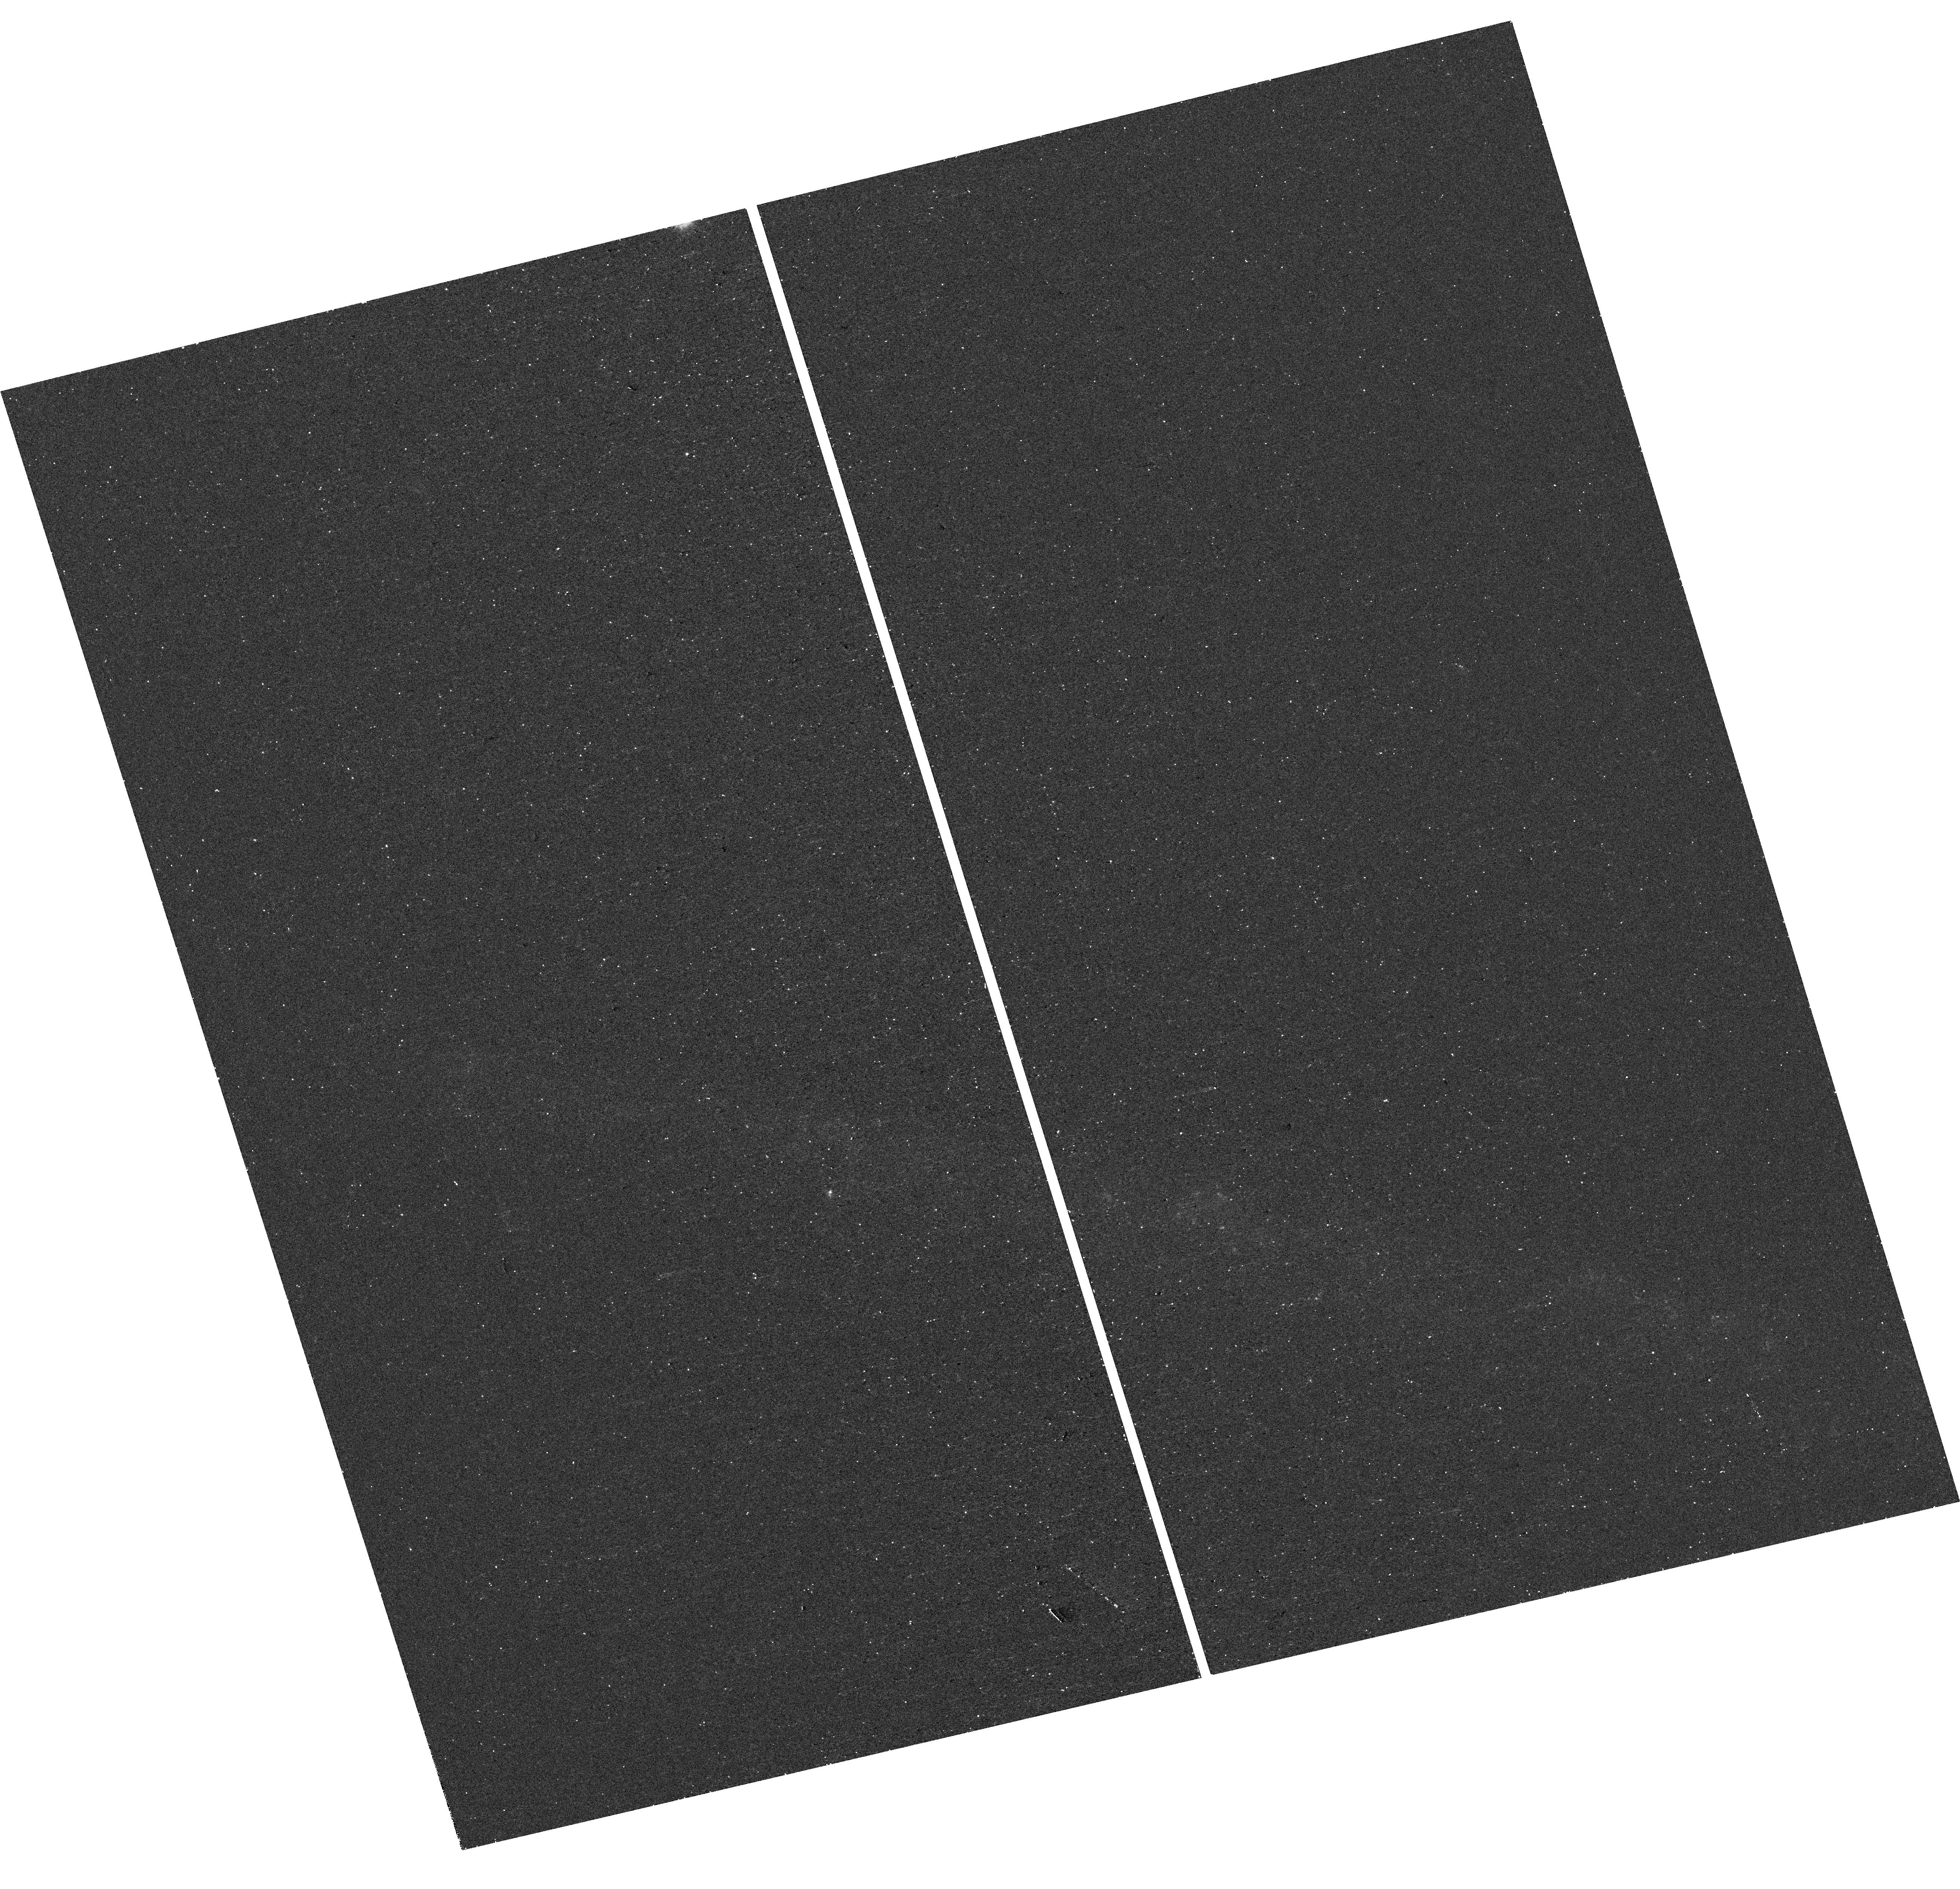
Target: ZTF19AADTTHT
Instrument: WFC3/UVIS
Filter: F275W
Exposure: 20 min
Observation ID: hst_16657_1e_wfc3_uvis_f275w_iep31e

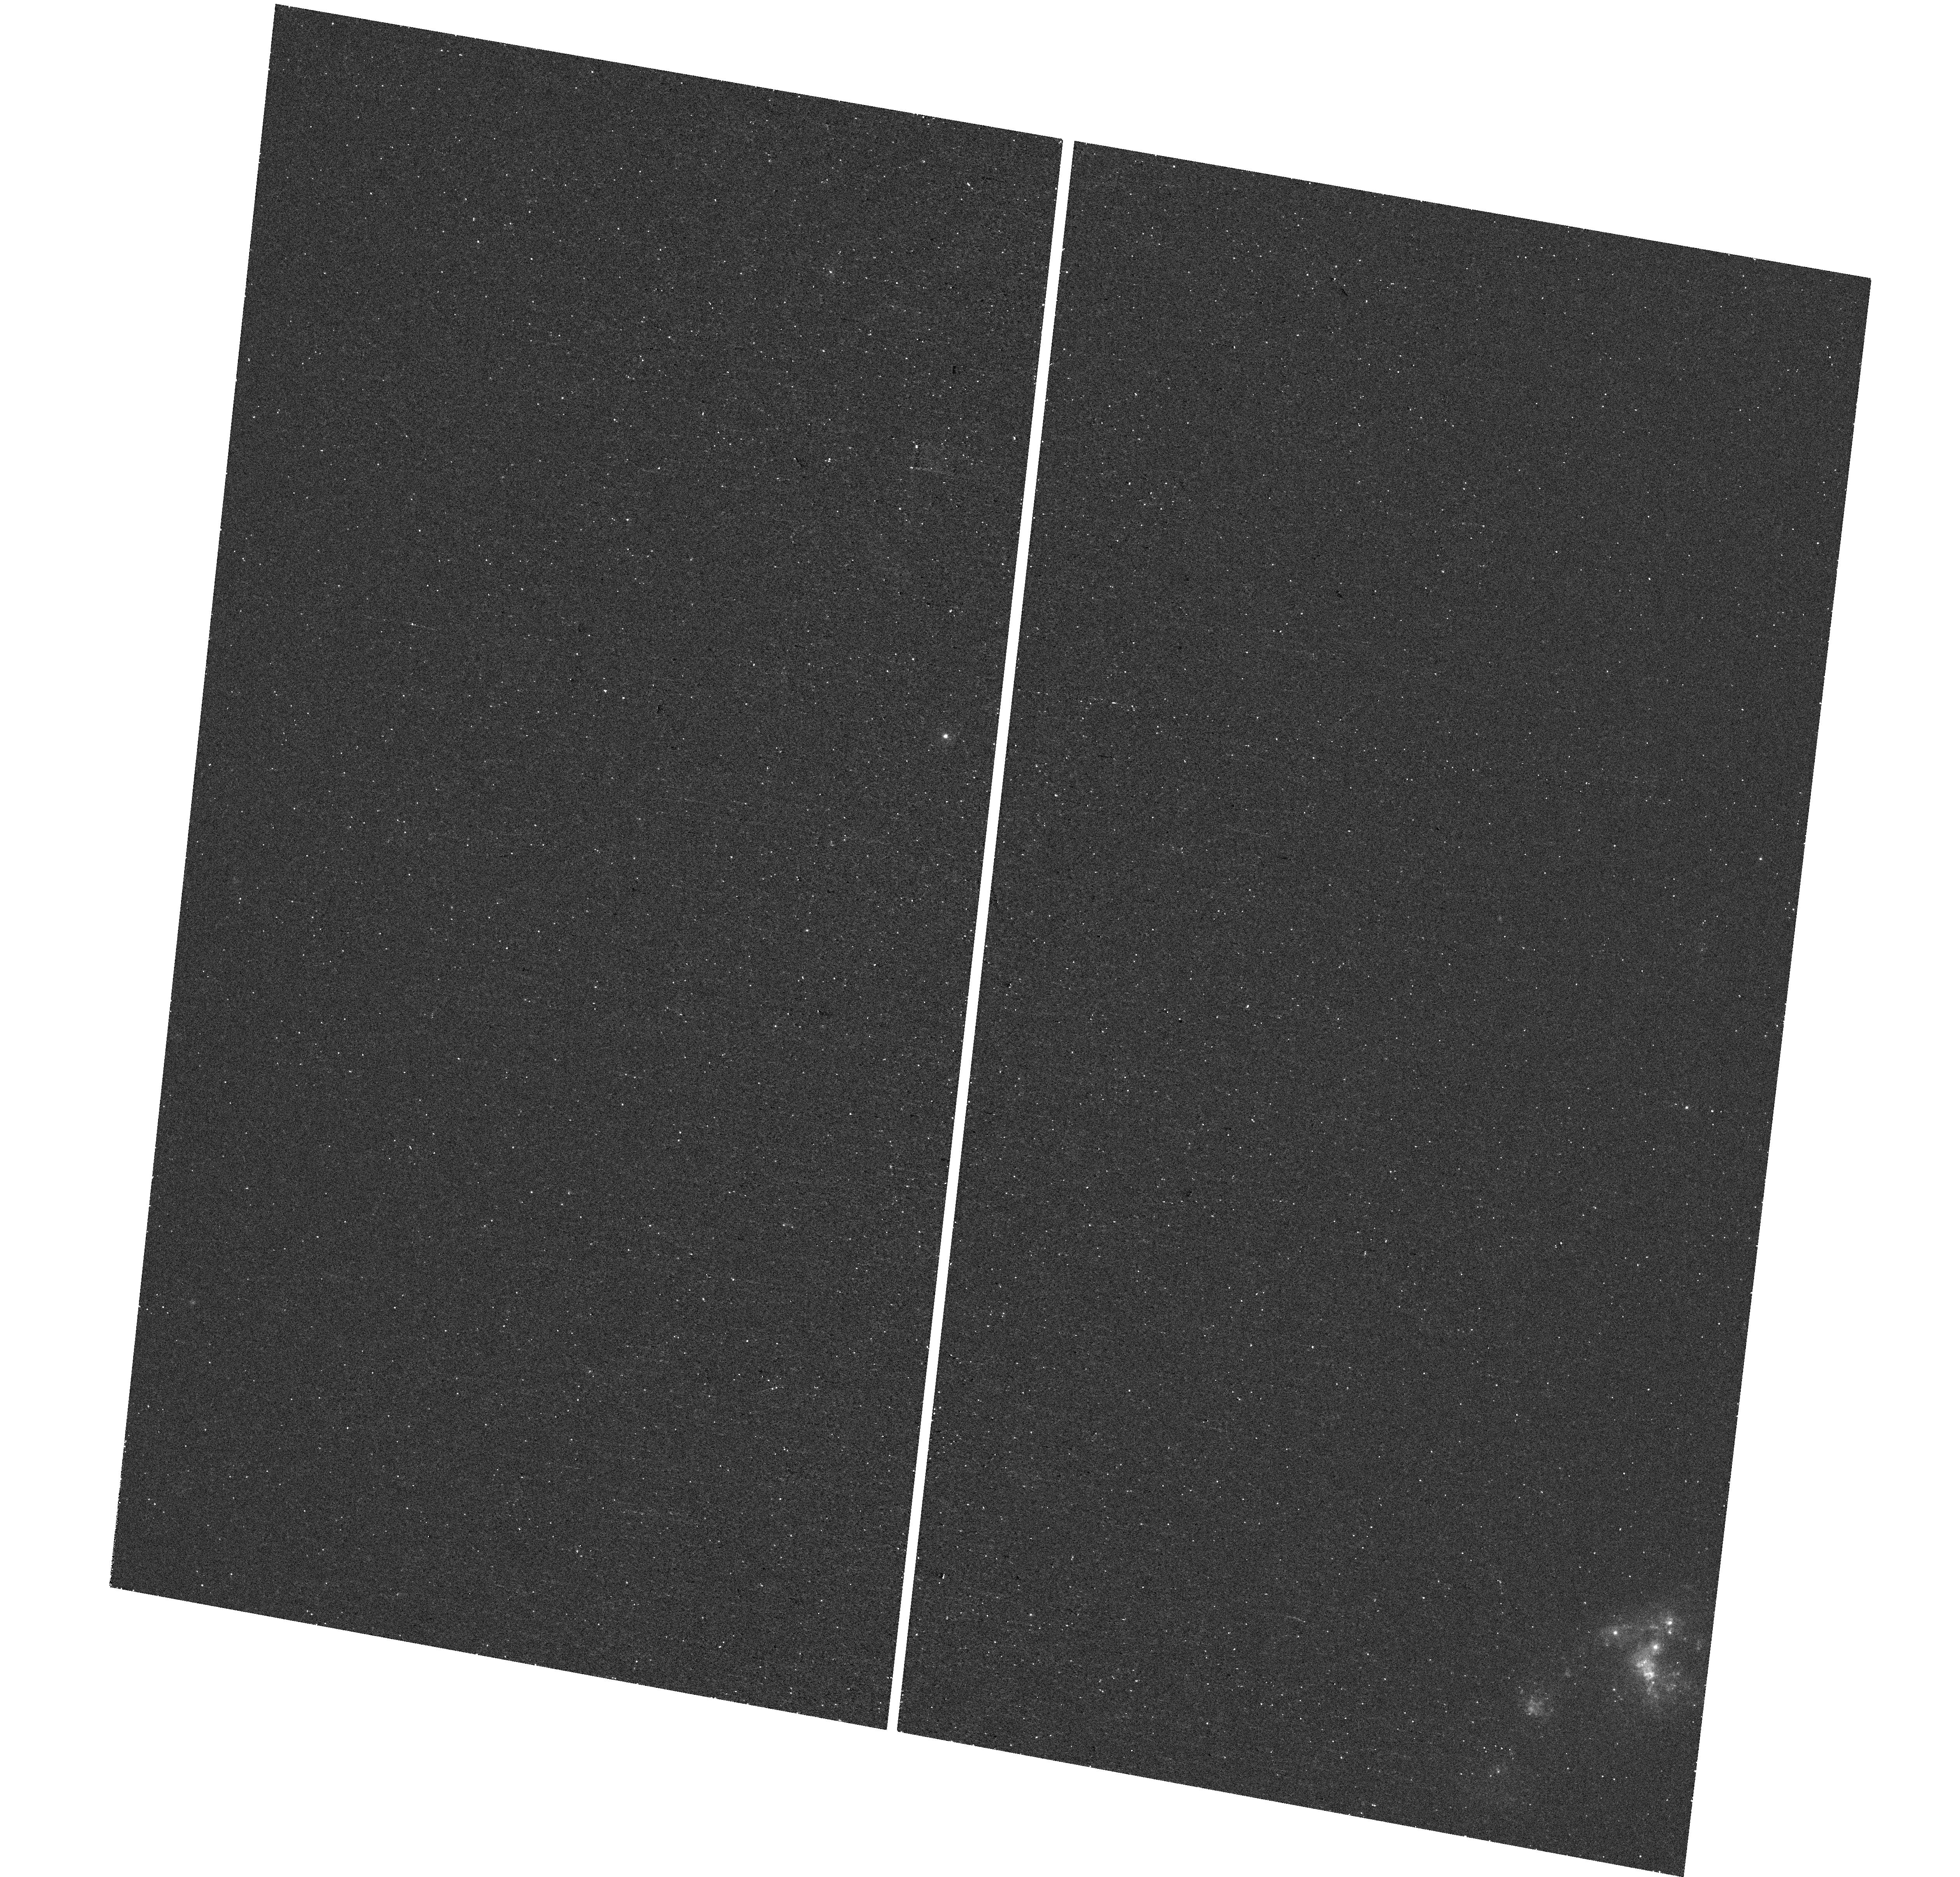
Target: ZTF18ABKTMFZ
Instrument: WFC3/UVIS
Filter: F275W
Exposure: 20 min
Observation ID: hst_16657_95_wfc3_uvis_f275w_iep395

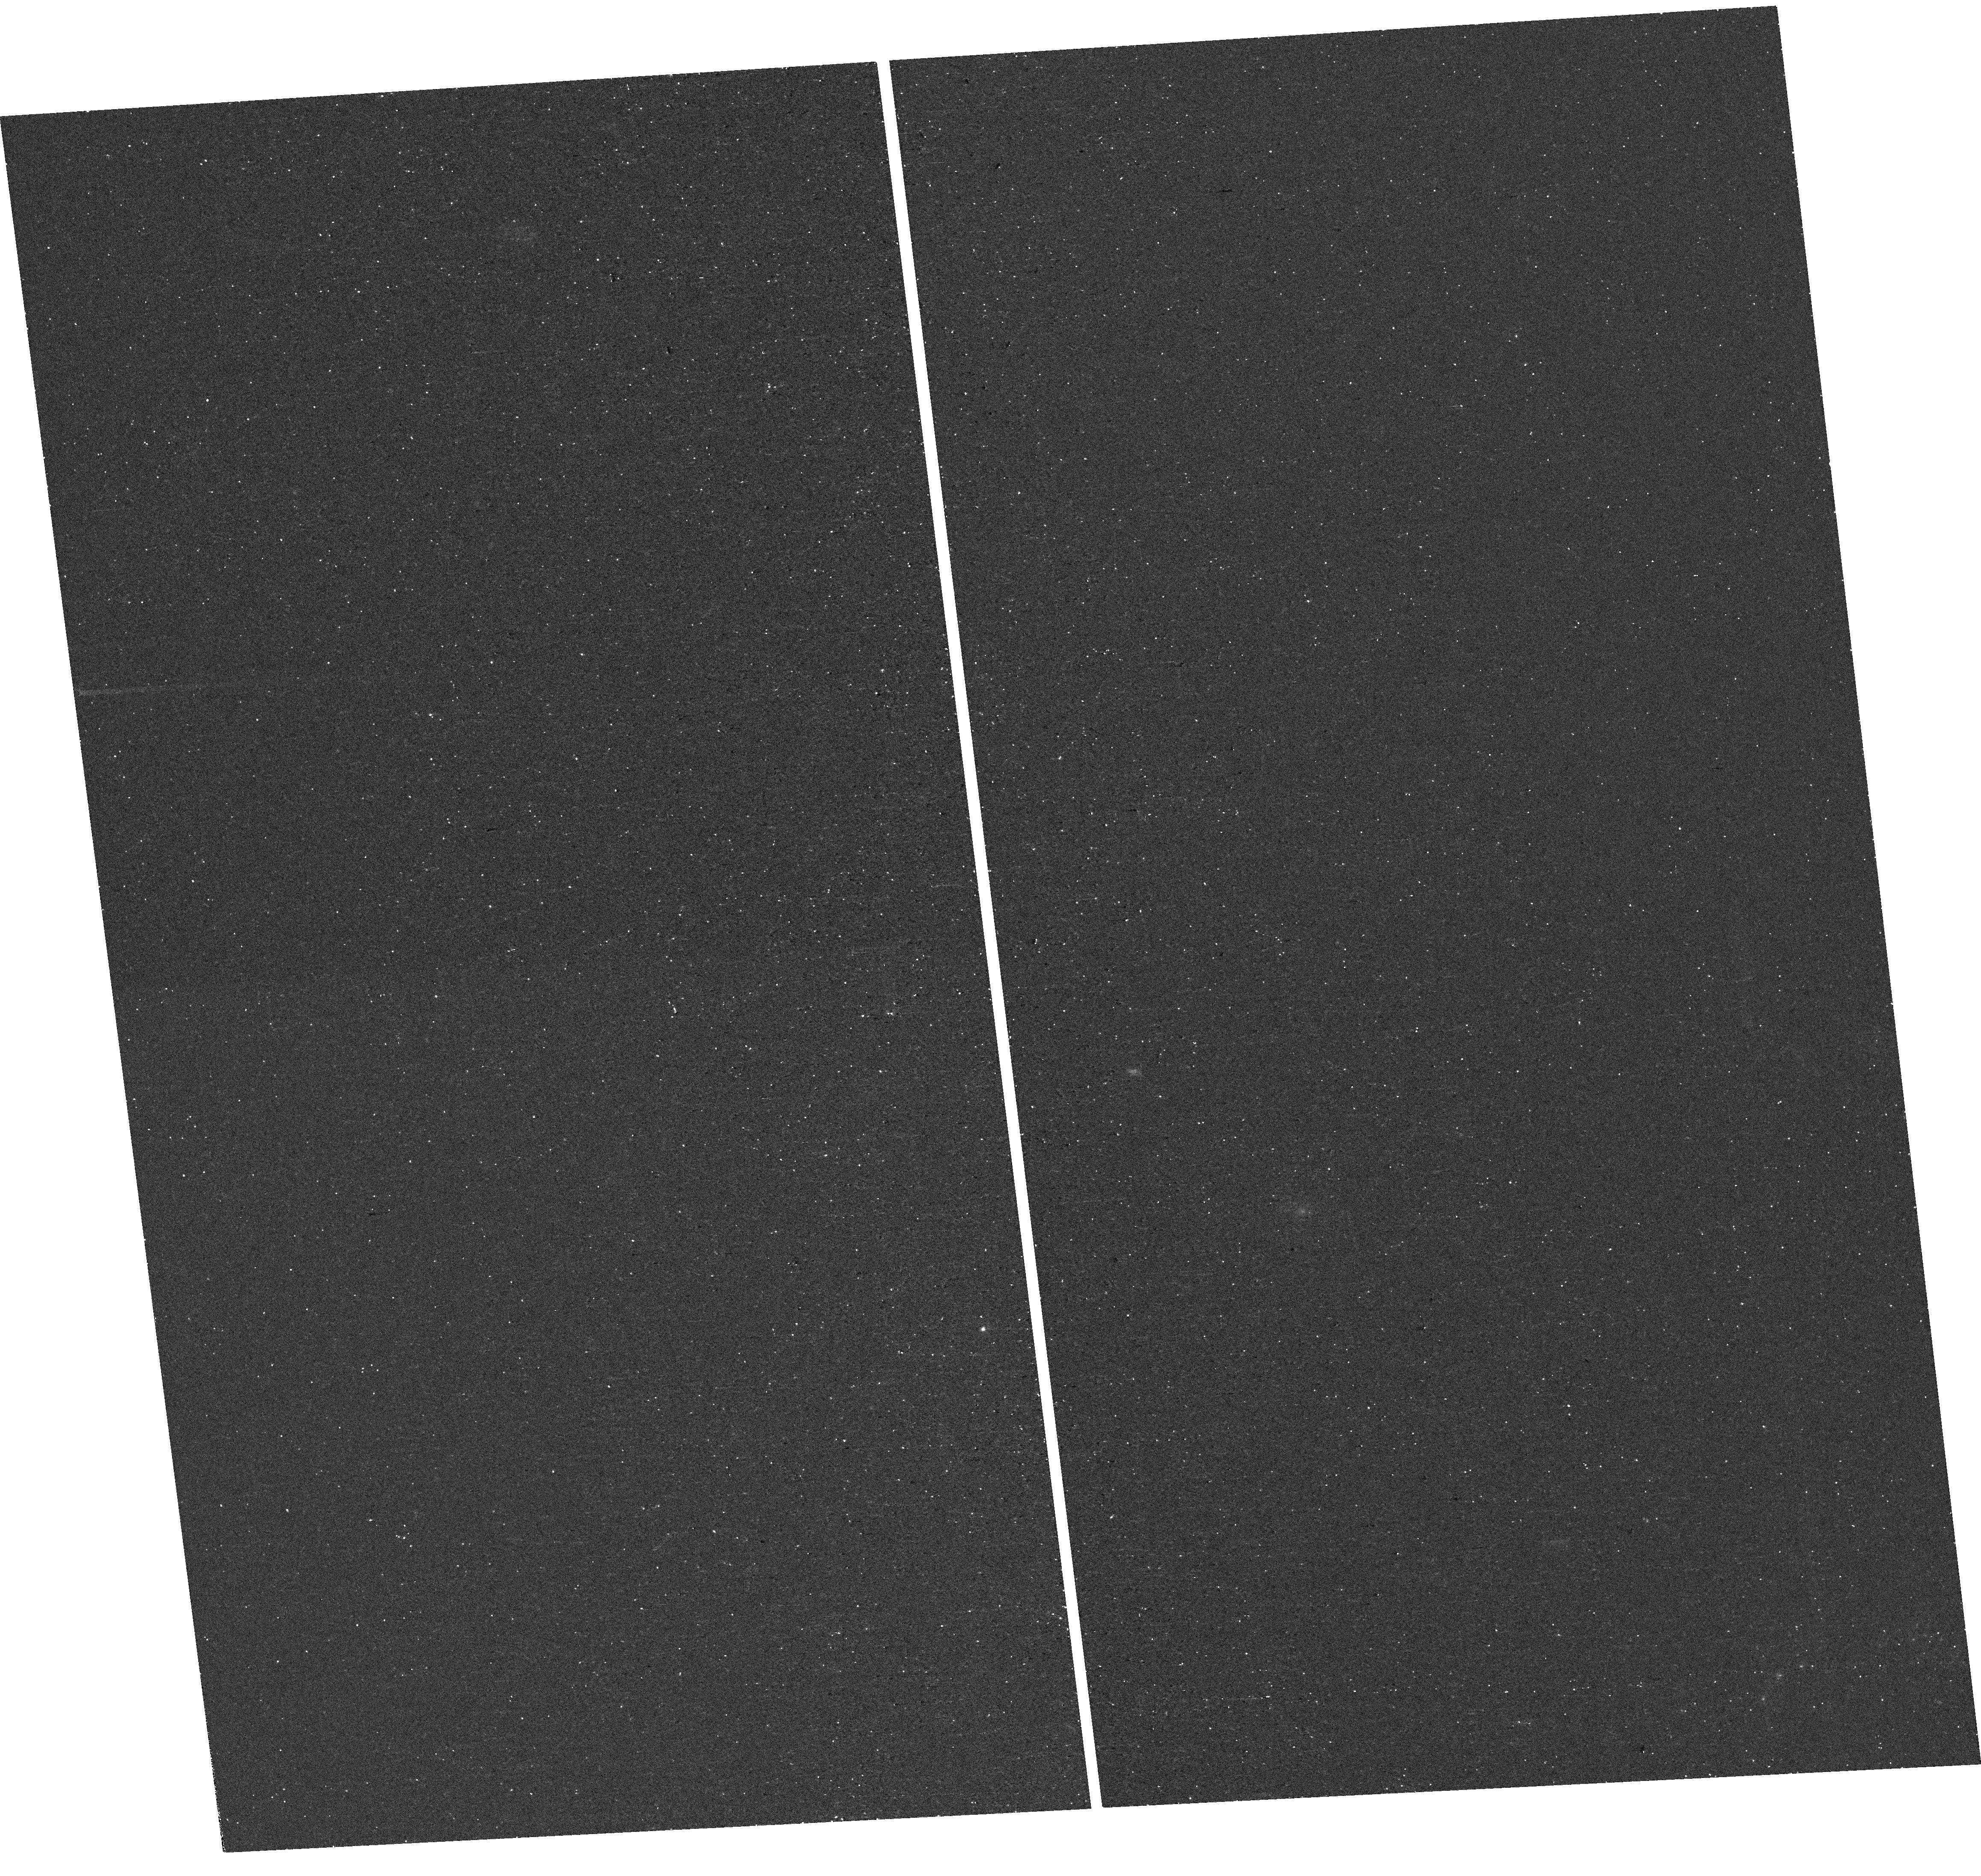
Target: ZTF18ACCNOLI
Instrument: WFC3/UVIS
Filter: F275W
Exposure: 20 min
Observation ID: hst_16657_35_wfc3_uvis_f275w_iep335

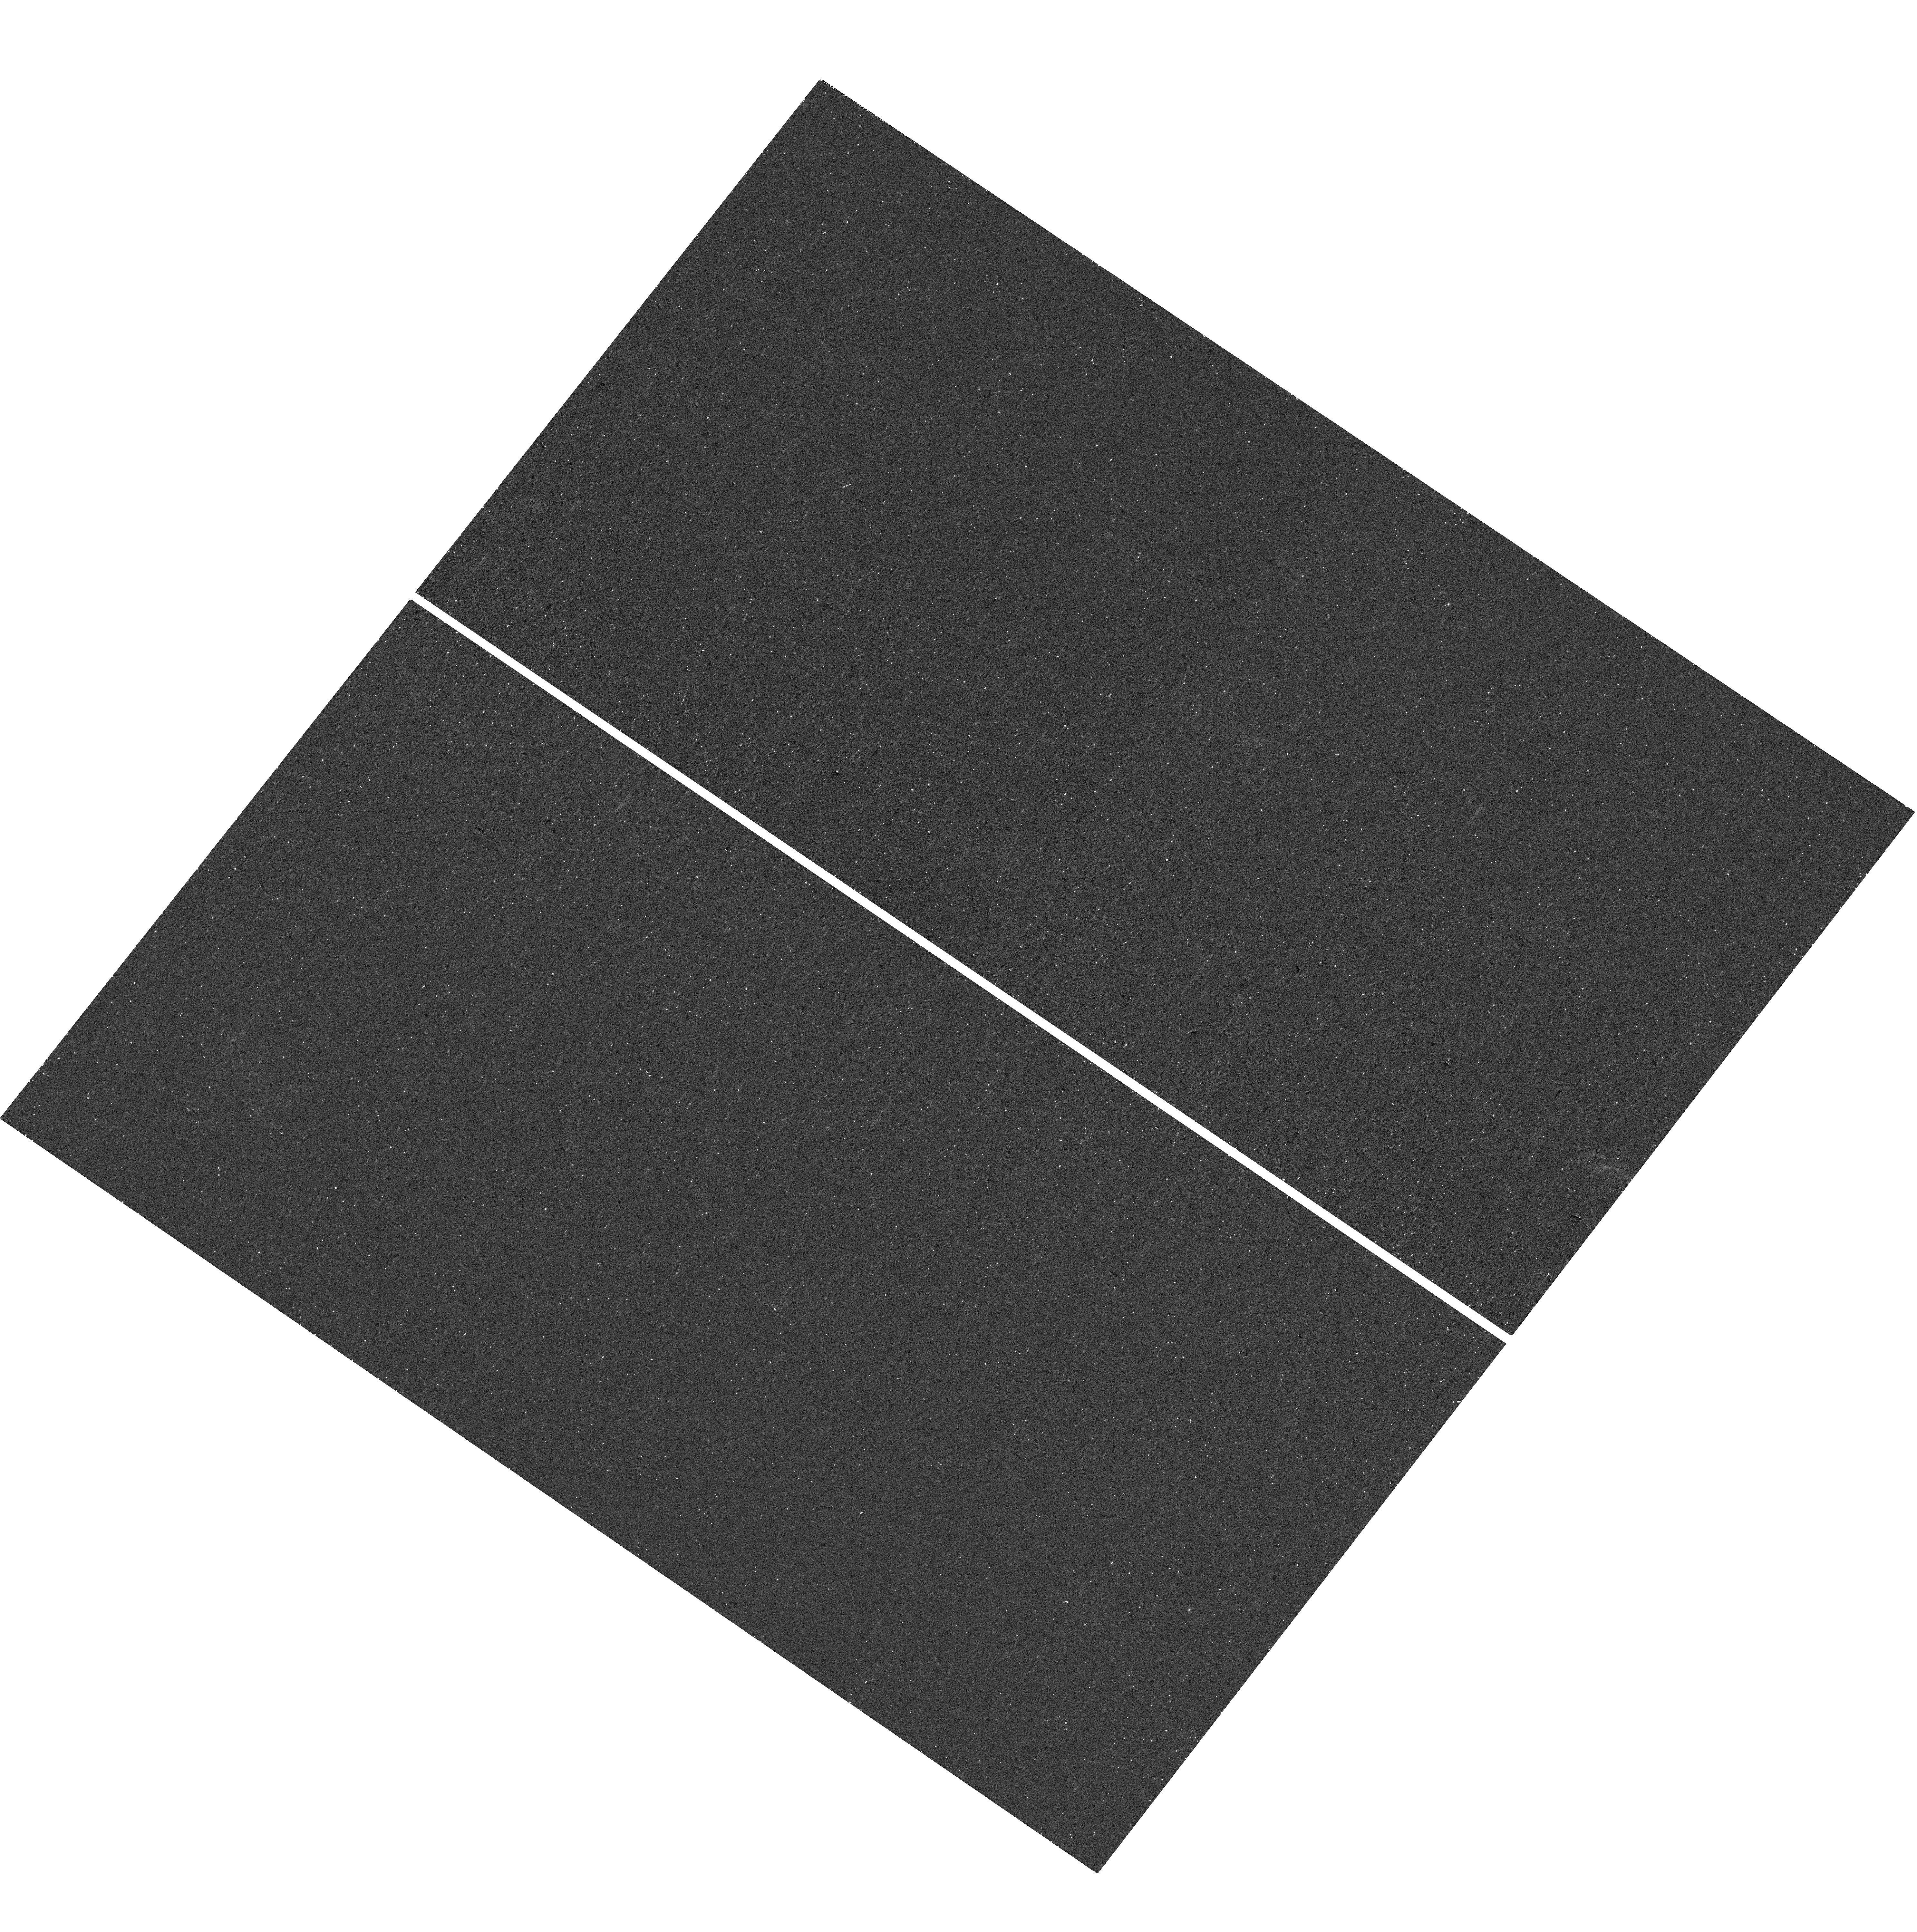
Target: ZTF21AACUFIP
Instrument: WFC3/UVIS
Filter: F275W
Exposure: 20 min
Observation ID: hst_16657_24_wfc3_uvis_f275w_iep324

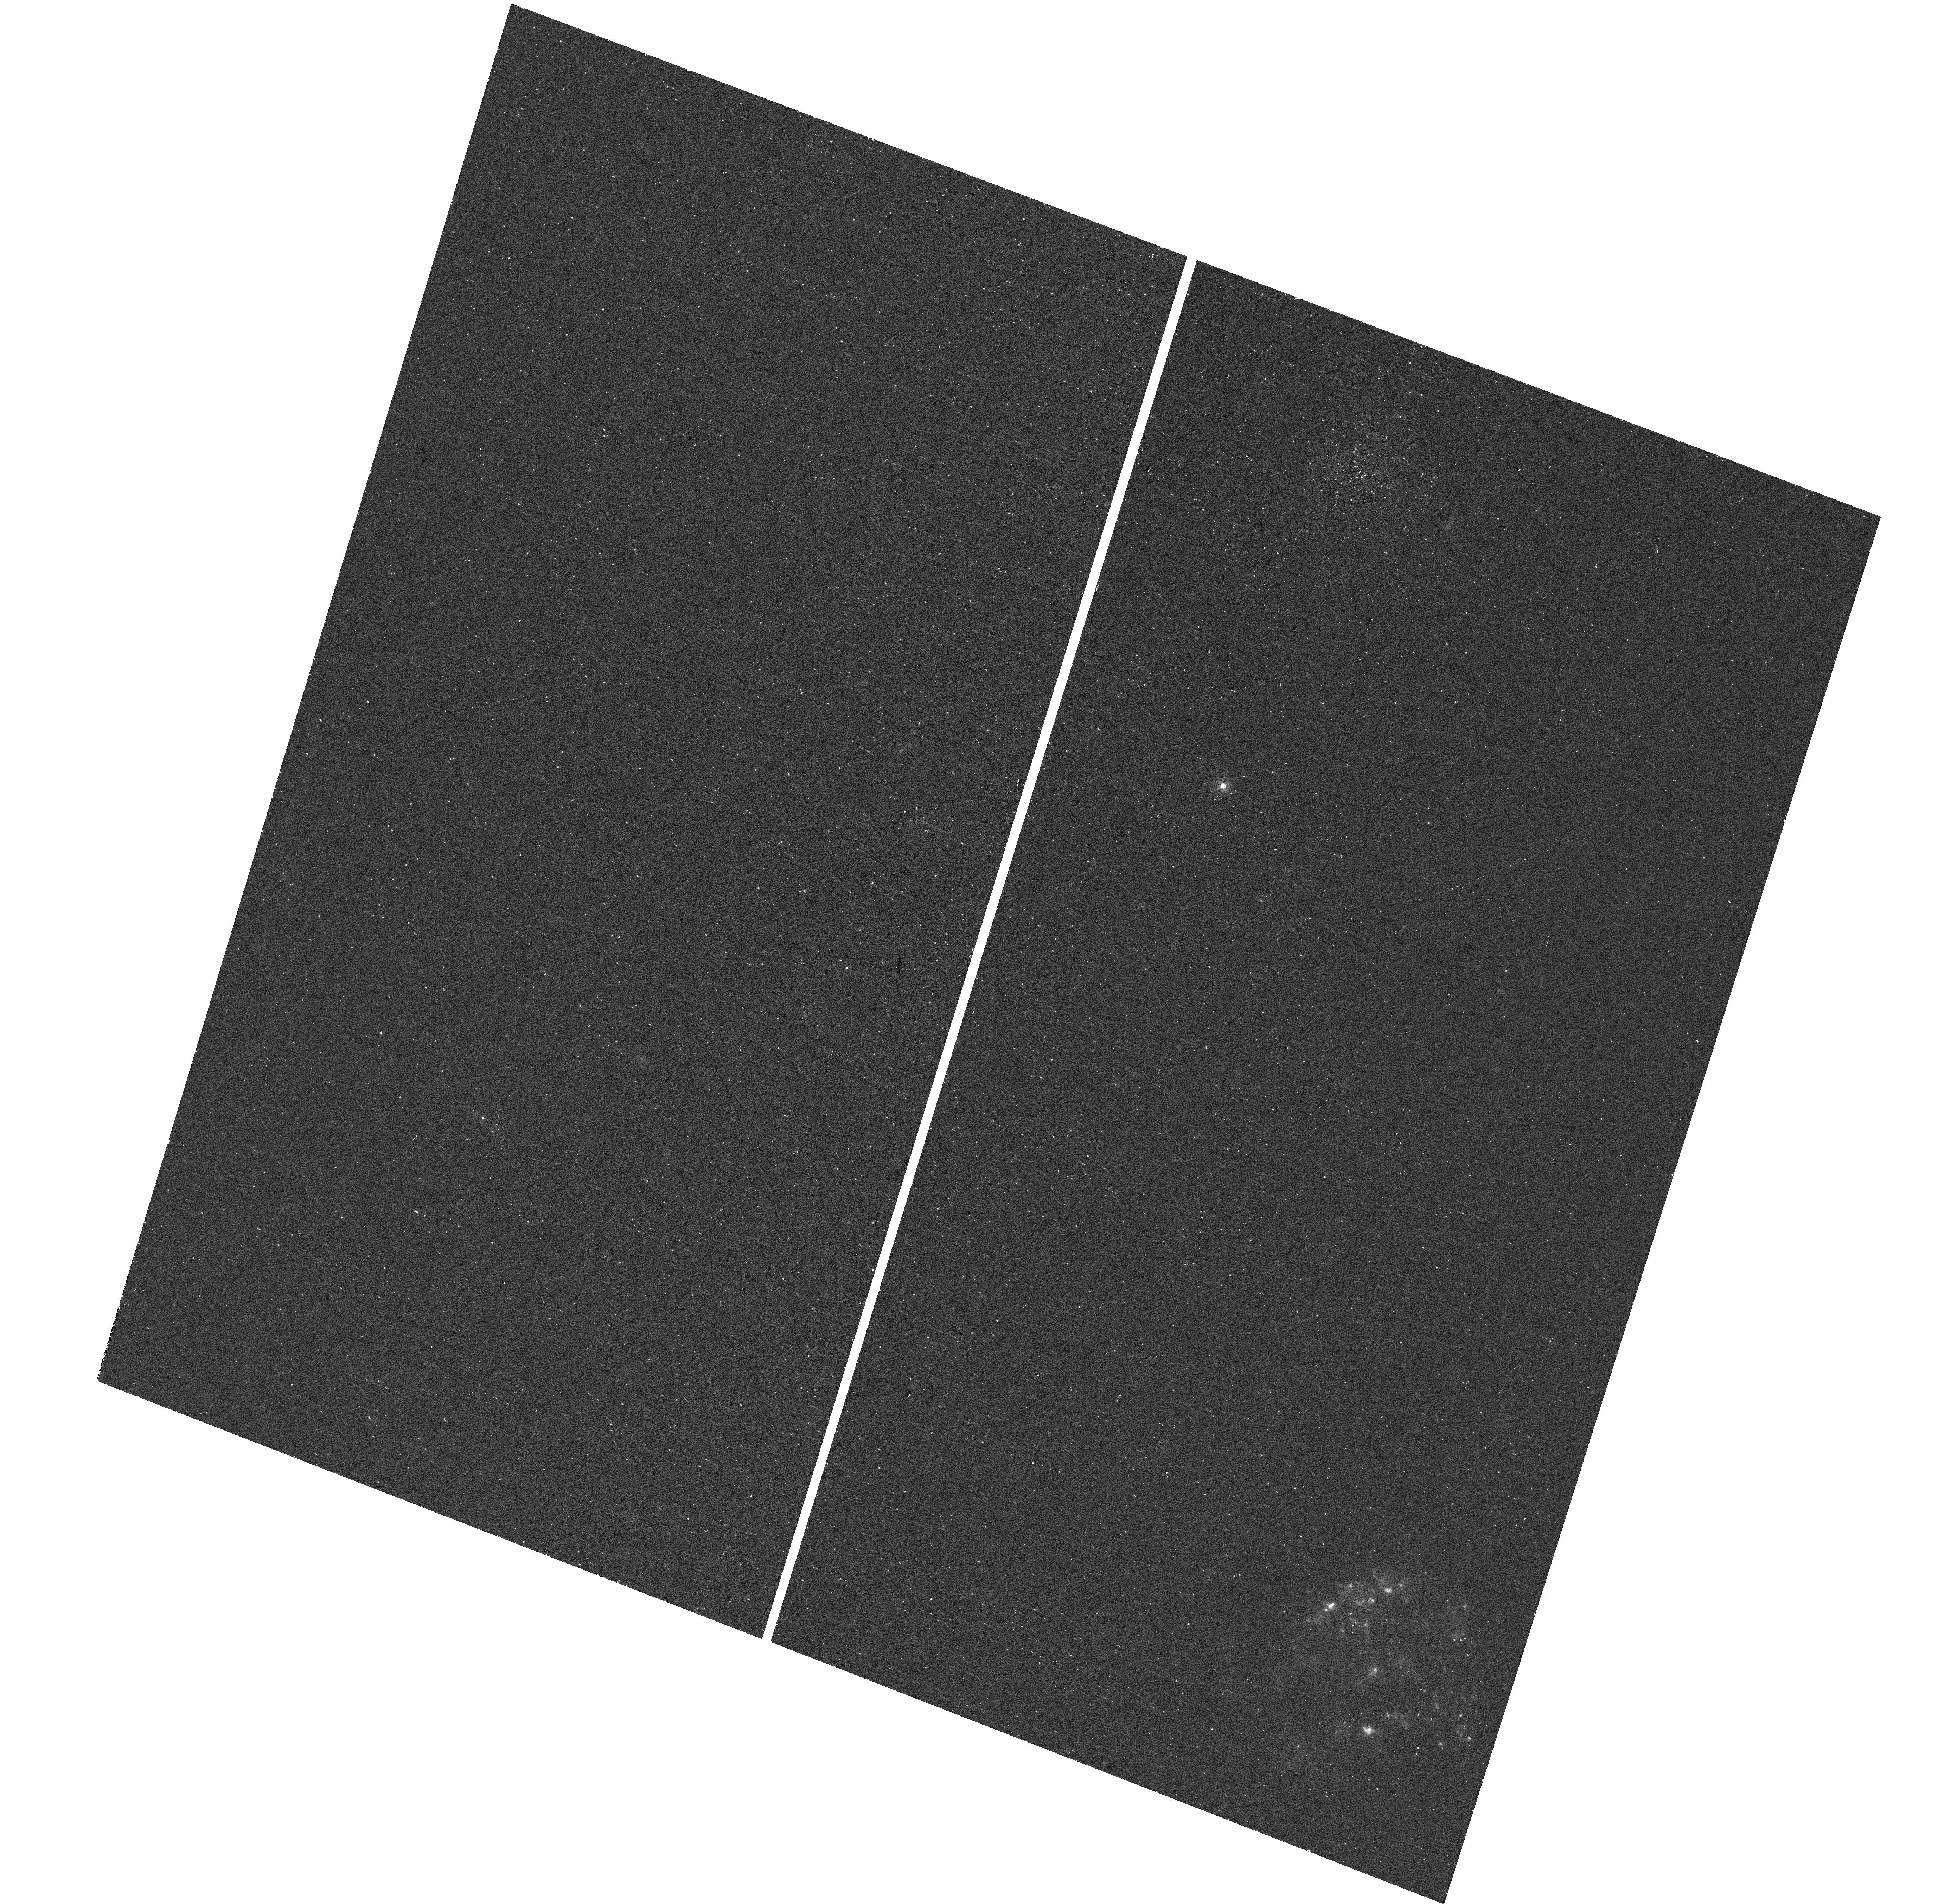
Target: ZTF21AAABRPU
Instrument: WFC3/UVIS
Filter: F275W
Exposure: 20 min
Observation ID: hst_16657_71_wfc3_uvis_f275w_iep371

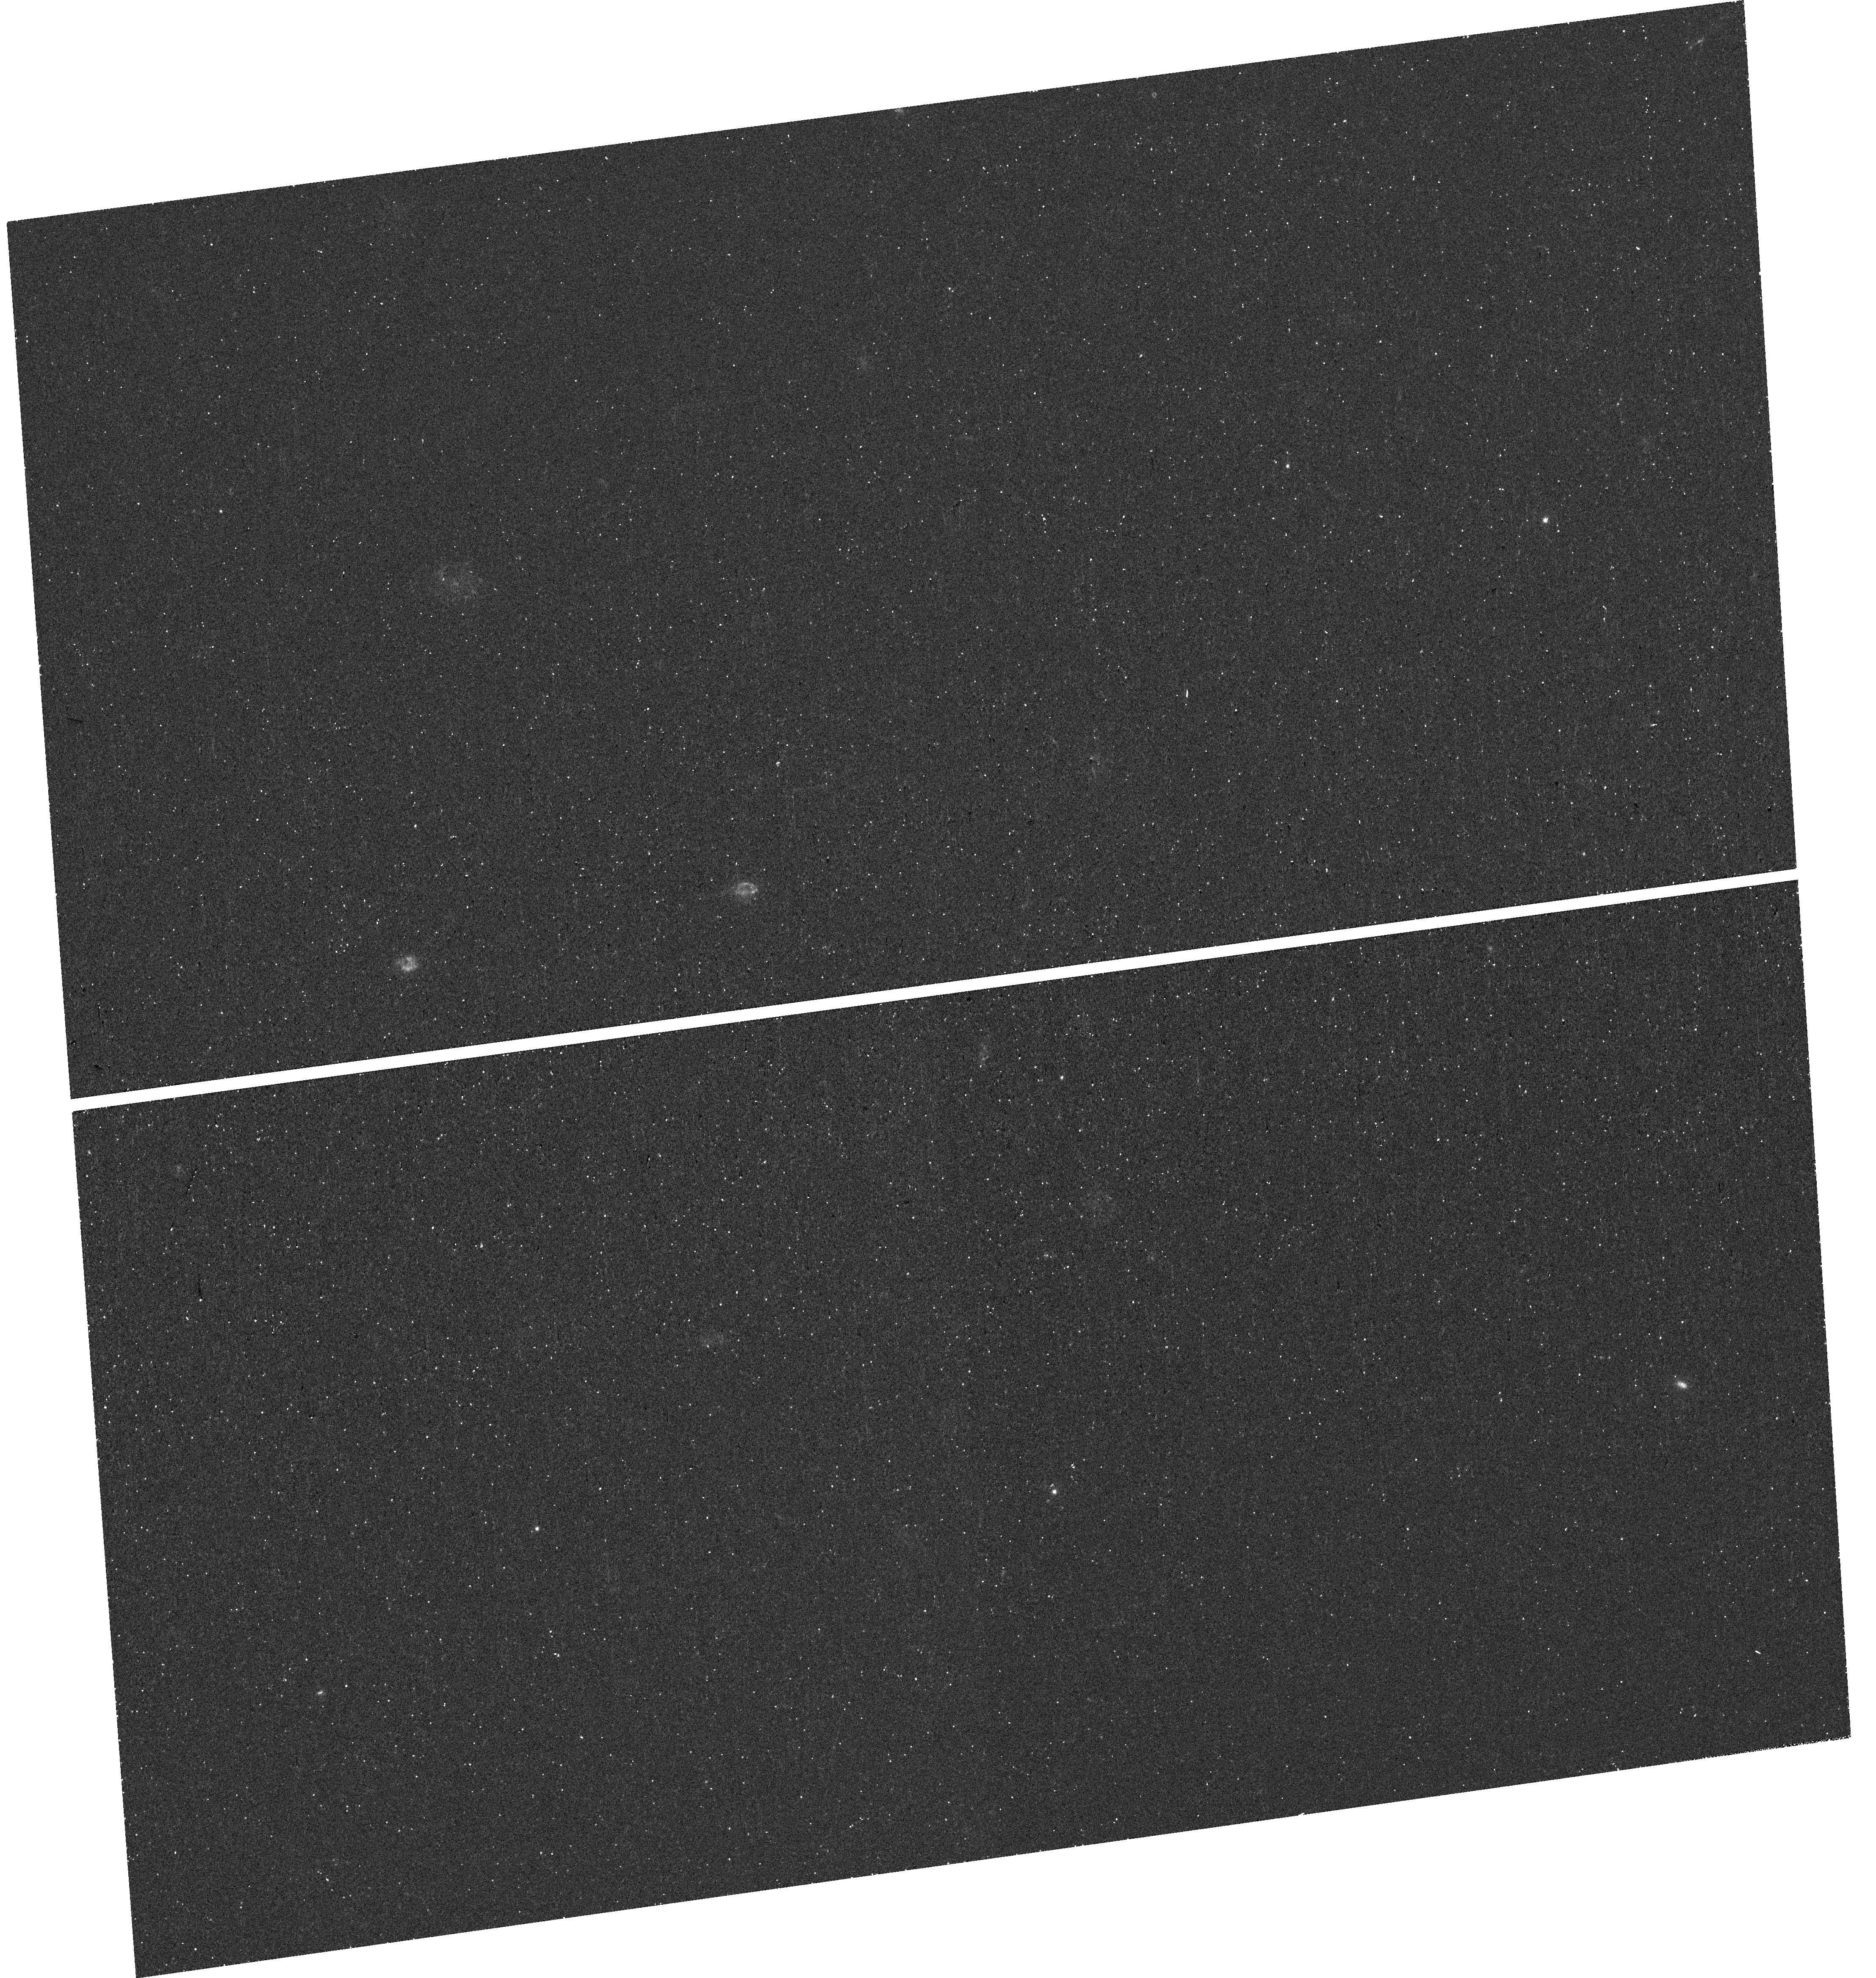
Target: ZTF18ABSHEZU
Instrument: WFC3/UVIS
Filter: F336W
Exposure: 27 min
Observation ID: hst_16657_2f_wfc3_uvis_f336w_iep32f

Late-time NUV Snapshots of the Lost Envelopes of Stripped Supernovae (PI: Fremling, Christoffer)

We propose a snapshot program to determine the occurrence rate of interaction between circumstellar material (CSM) and the ejecta of stripped supernovae (SNe IIb, Ib, Ic, SLSNe-I) using NUV imaging at >1 year after explosion. Large amounts of CSM must have been ejected by the progenitors to these SNe, so the potential for significant CSM interaction is present. However, only in very few cases have interaction signatures been identified using ground-based observations. In these cases we see H emission in late-time spectra created by the ejecta crashing into H-rich material. The reason interaction signatures are rare could be because the bulk of envelope material is ejected a very long time before explosion, or because it is unknown how or if CSM interaction with H-poor material would appear in the optical. A systematic survey in the NUV will be able to identify NUV excess from interaction regardless of the CSM composition. NUV emission from CSM has been identified in SNe Ia, but no late-time NUV survey has been carried out for stripped SNe. This NUV snapshot program targets an untargeted sample of 163 stripped SNe, and requires on average only a 30 minute duration visit per target. NUV imaging will constrain the prevalence, radius, mass and composition of CSM around stripped SNe, and will offer novel constraints on both single- and binary-star models for stripped SNe.